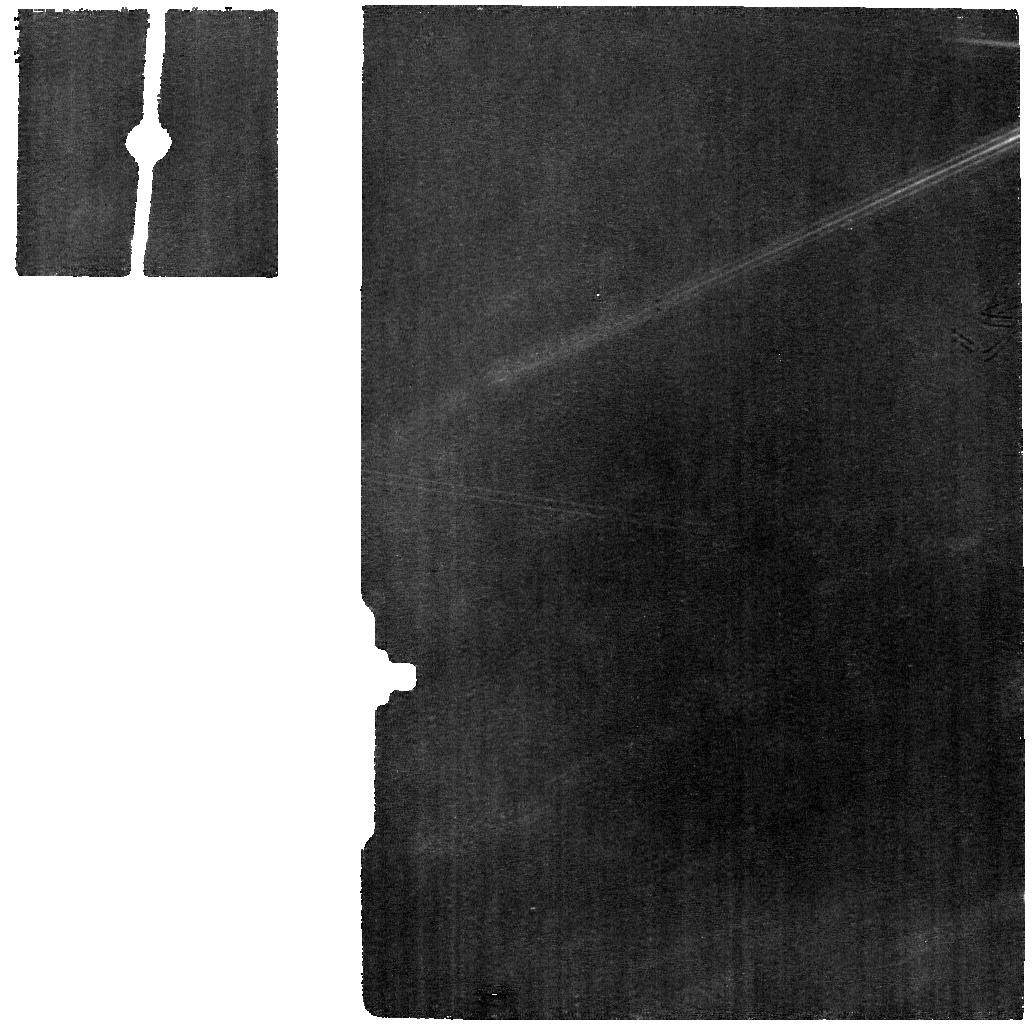
Target: HENRIETTA_MIRI
Instrument: MIRI
Filter: F770W
Exposure: 1.5 h
Observation ID: jw03760-o007_t006_miri_f770w

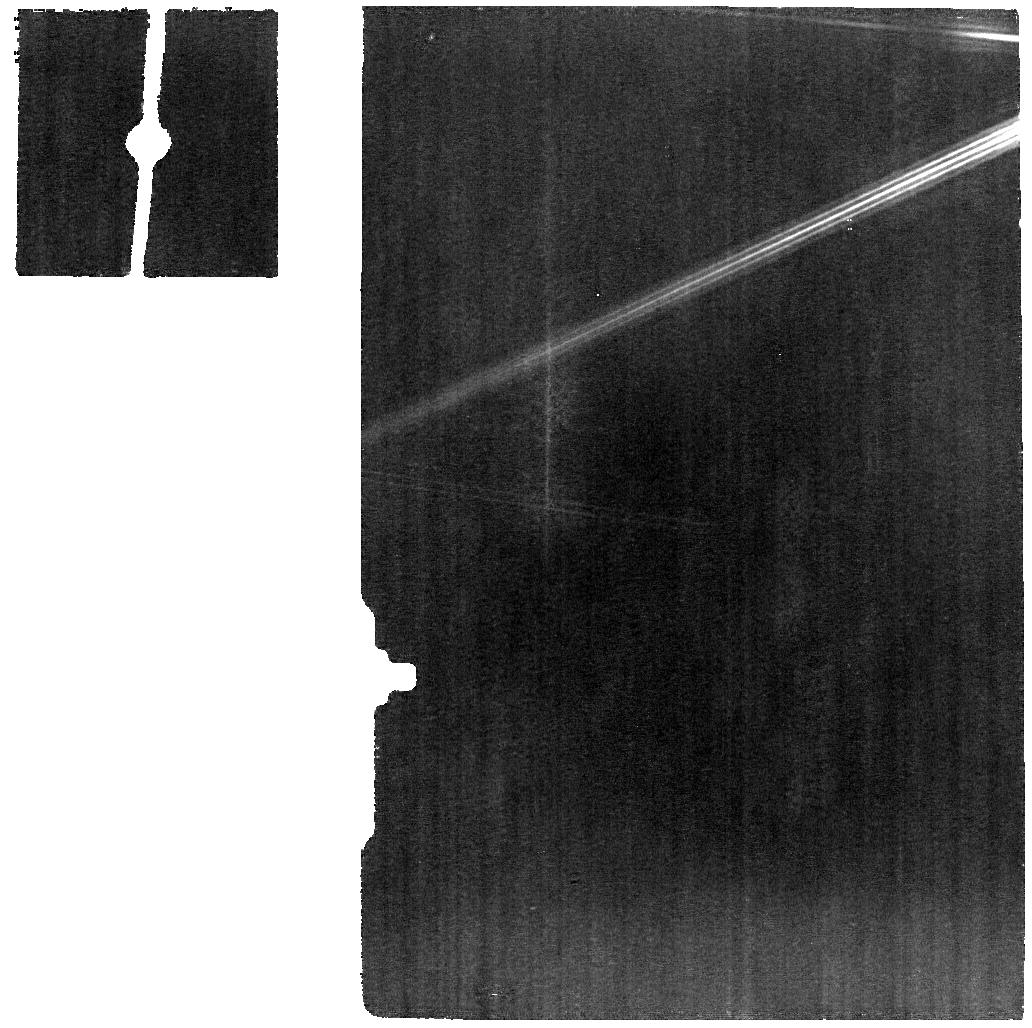
Target: POLANA_MIRI
Instrument: MIRI
Filter: F770W
Exposure: 29 min
Observation ID: jw03760-o002_t005_miri_f770w

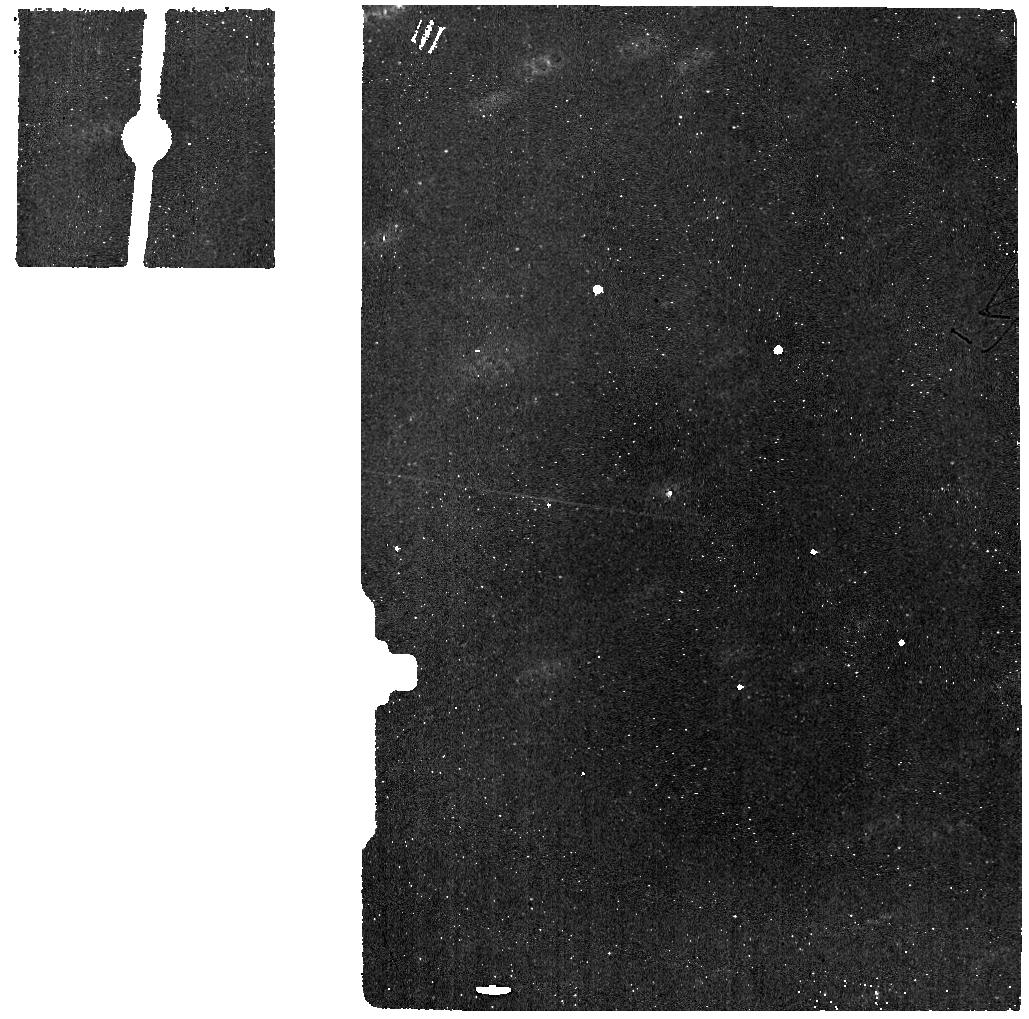
Target: HENRIETTA-BACKGROUND
Instrument: MIRI
Filter: F770W
Exposure: 23 min
Observation ID: jw03760-o008_t004_miri_f770w

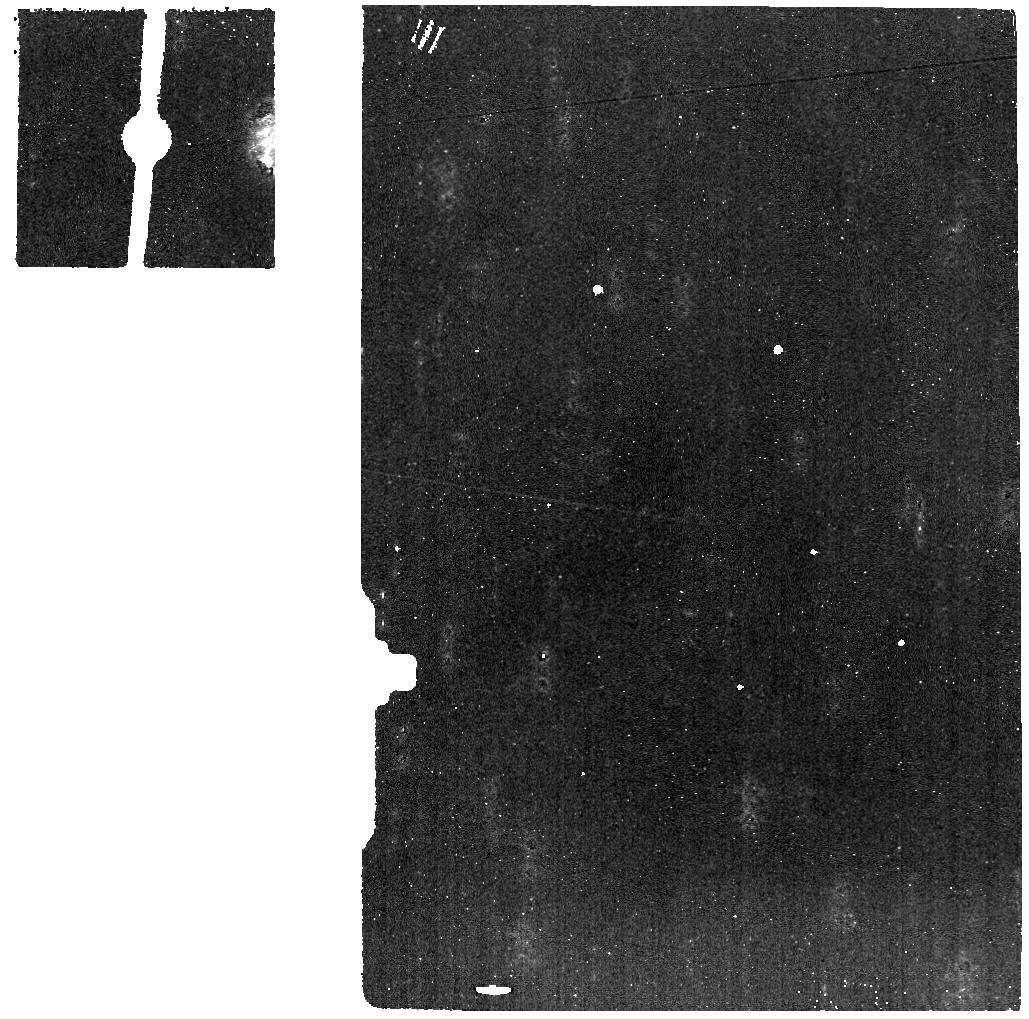
Target: POLANA-BACKGROUND
Instrument: MIRI
Filter: F770W
Exposure: 7 min
Observation ID: jw03760-o005_t003_miri_f770w

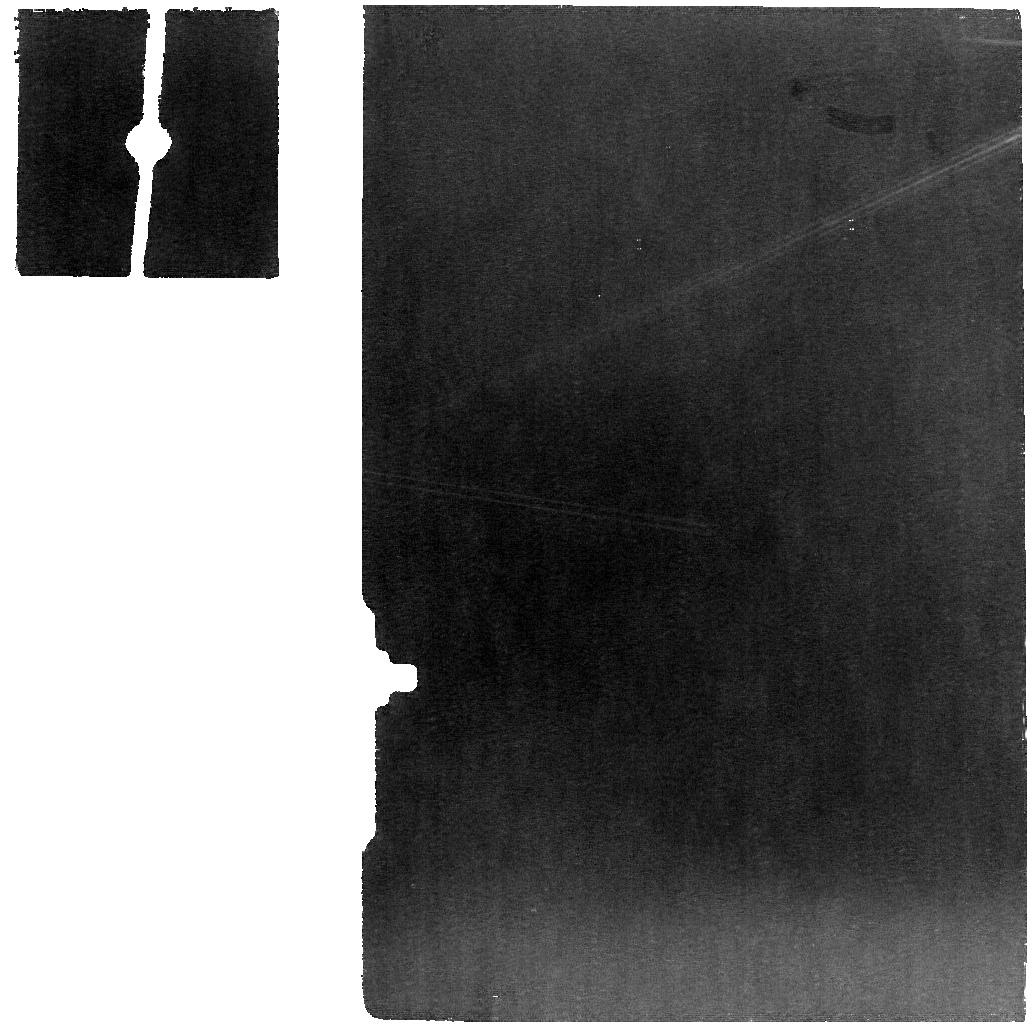
Target: HENRIETTA_MIRI
Instrument: MIRI
Filter: F770W
Exposure: 1.5 h
Observation ID: jw03760-o004_t006_miri_f770w

Investigating the cause of the 3 m absorption feature on asteroids (PI: Arredondo, Anicia)

Correlating the abundance of hydration on asteroids with their location in the asteroid belt can constrain conditions and subsequent evolution of the early solar system, with additional implications for how water was delivered to Earth. Hypotheses related to the distribution of hydration in the solar system can be tested by observing compositionally similar asteroids in different regions of the asteroid belt. A widely used method for determining hydration on asteroids is through the detection of an absorption band near 3 micron caused by the O-H fundamental stretching mode. The band center and shape of the 3 micron feature has implications for the type and abundance of asteroidal hydration. There is no way to distinguish the cause of the 3 micron feature (H2O, aqueously altered minerals, or a combination of both) without spectra at complementary wavelengths. The MIR spectral region offers an opportunity to disentangle the effects of H2O and aqueously altered minerals on asteroid surfaces. Molecular H2O and aqueously altered minerals have distinct spectral features across the MIR bandpass. The goal of this program is to use MIRI MRS and NIRSpec IFU to distinguish between water ice, aqueously altered minerals, or a combination of both as the compositional component(s) responsible for the 3 micron absorption. We will observe two asteroids that are representatives of two major groupings of asteroids defined by their 3 micron band shapes: (142) Polana and (225) Henrietta. We will compare the spectra from both intruments from labratory spectra of relevant minerals to constrain the compositions of both asteroids and determine the level of aqueous alteration on both.